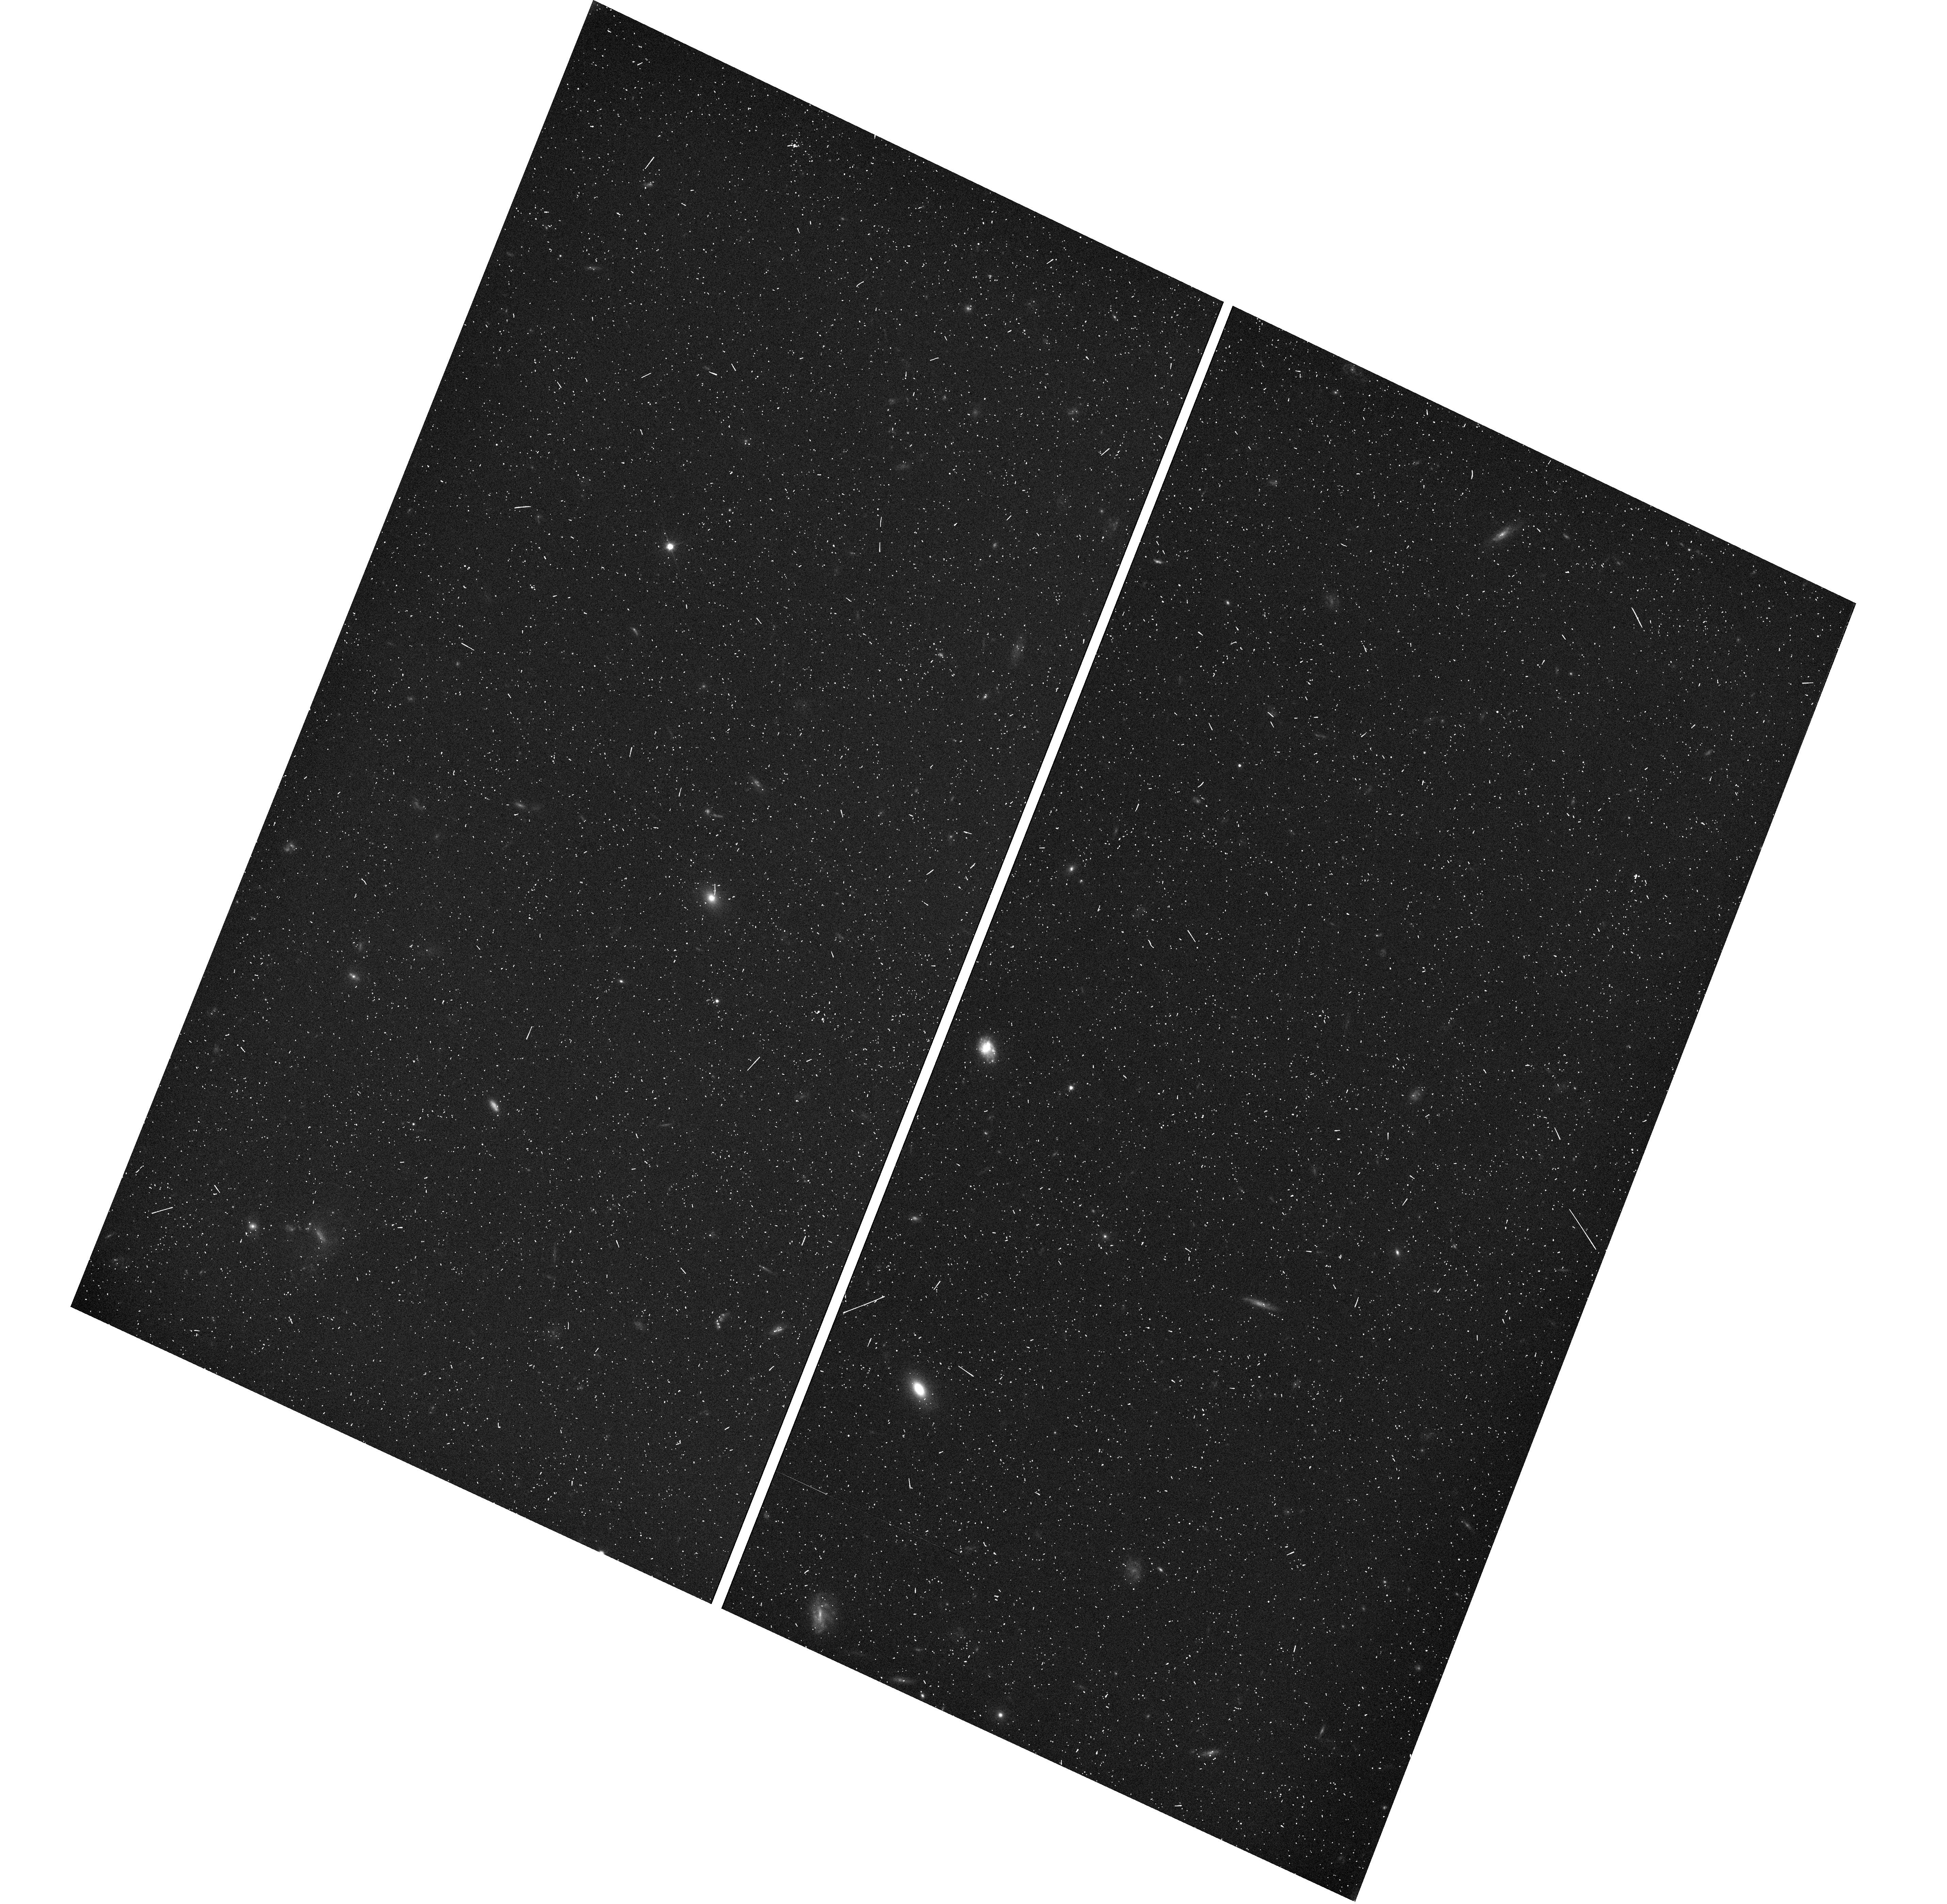
Target: GOODSN-ORI020-V4F
Instrument: WFC3/UVIS
Filter: F350LP
Exposure: 7 min
Observation ID: hst_12444_4f_wfc3_uvis_f350lp_iboi4f

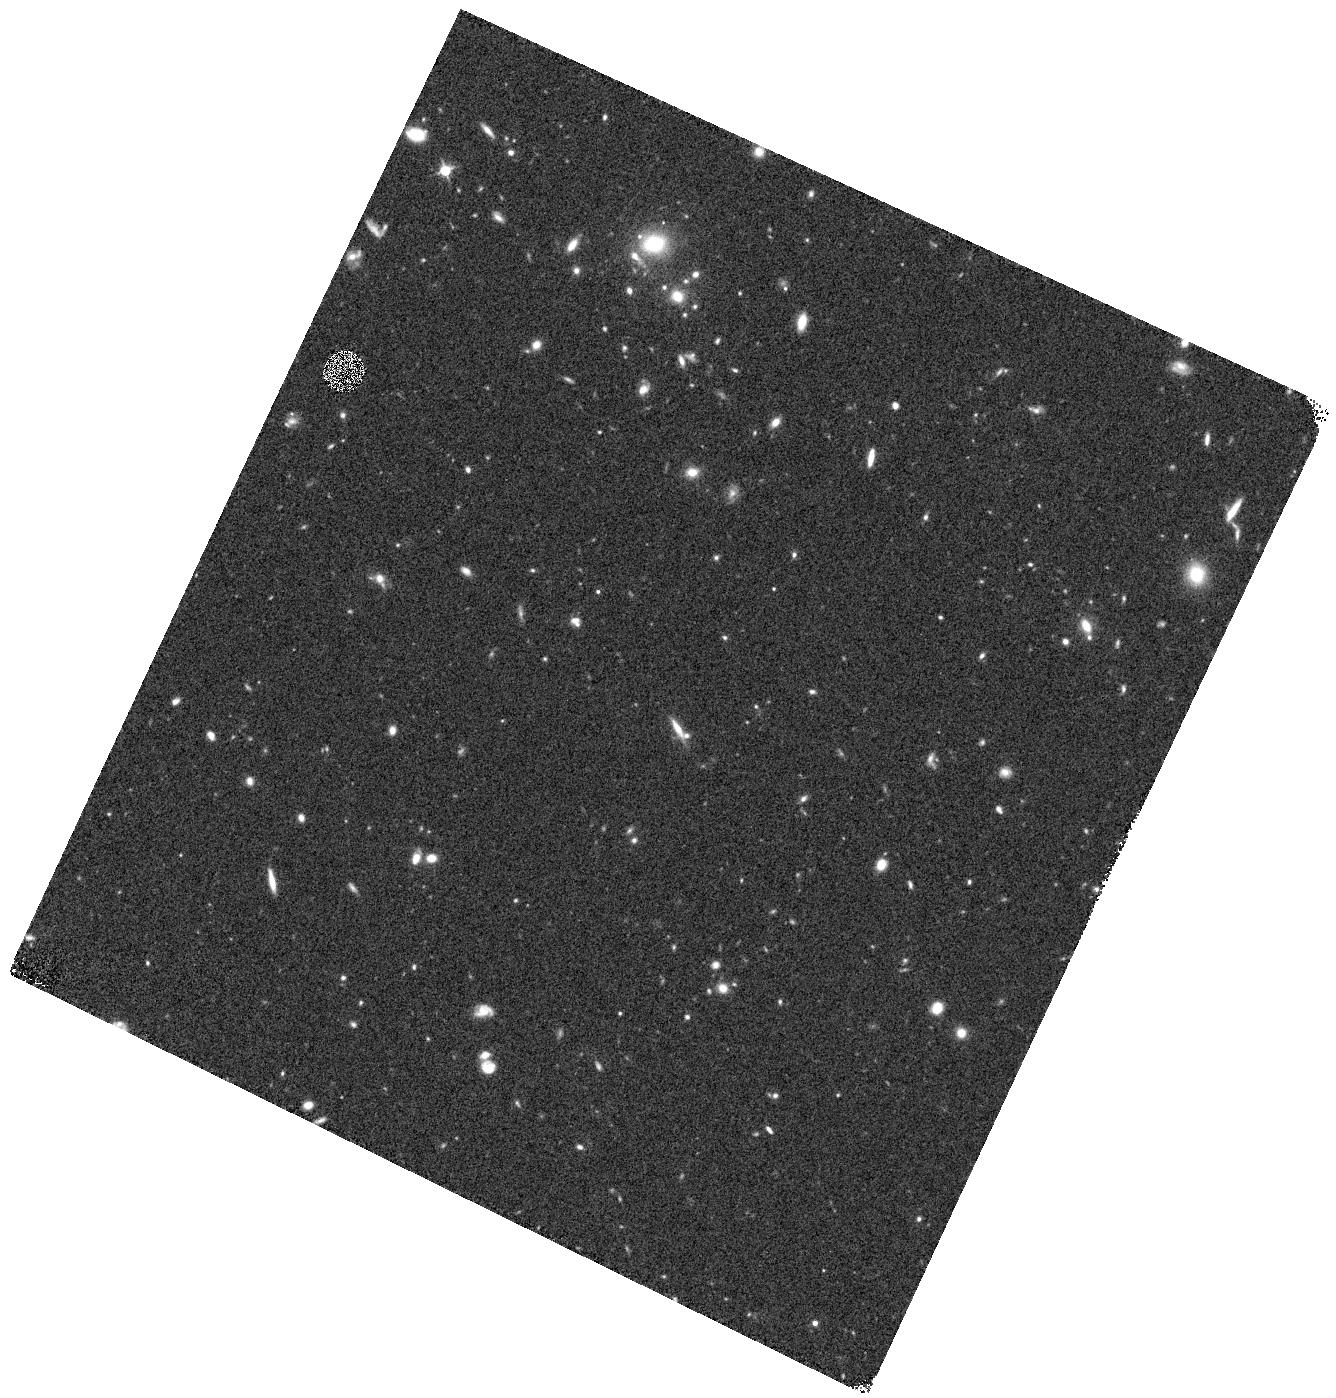
Target: GOODSN-ORI020-V4R
Instrument: WFC3/IR
Filter: F125W
Exposure: 16 min
Observation ID: hst_12444_4r_wfc3_ir_f125w_iboi4r

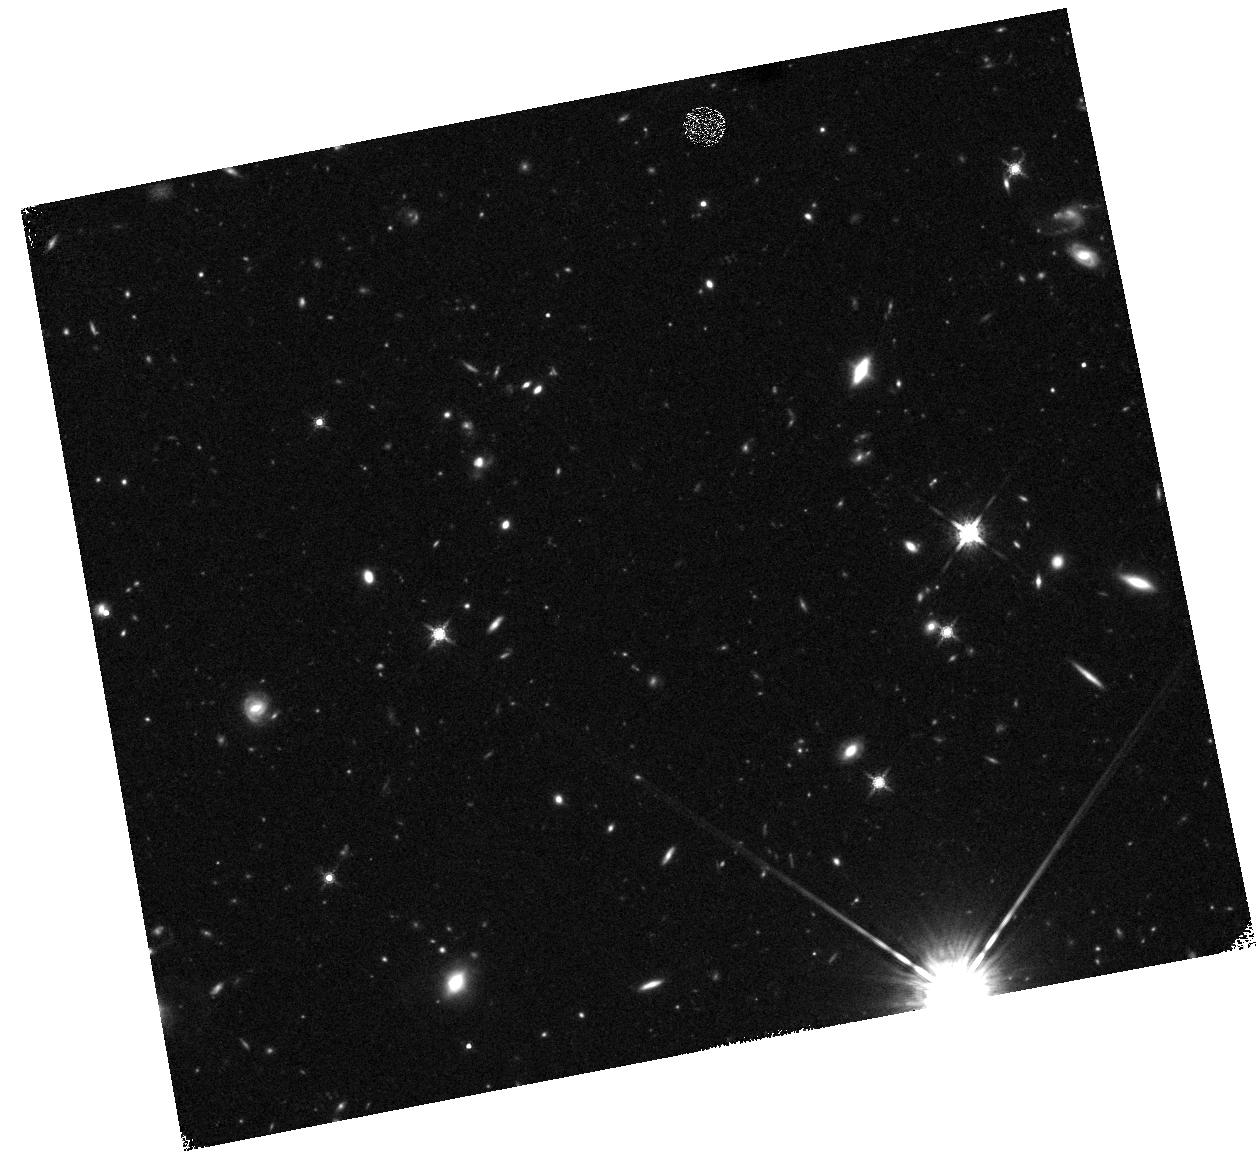
Target: GOODSN-ORI326-V5R
Instrument: WFC3/IR
Filter: F160W
Exposure: 23 min
Observation ID: hst_12444_5r_wfc3_ir_f160w_iboi5r

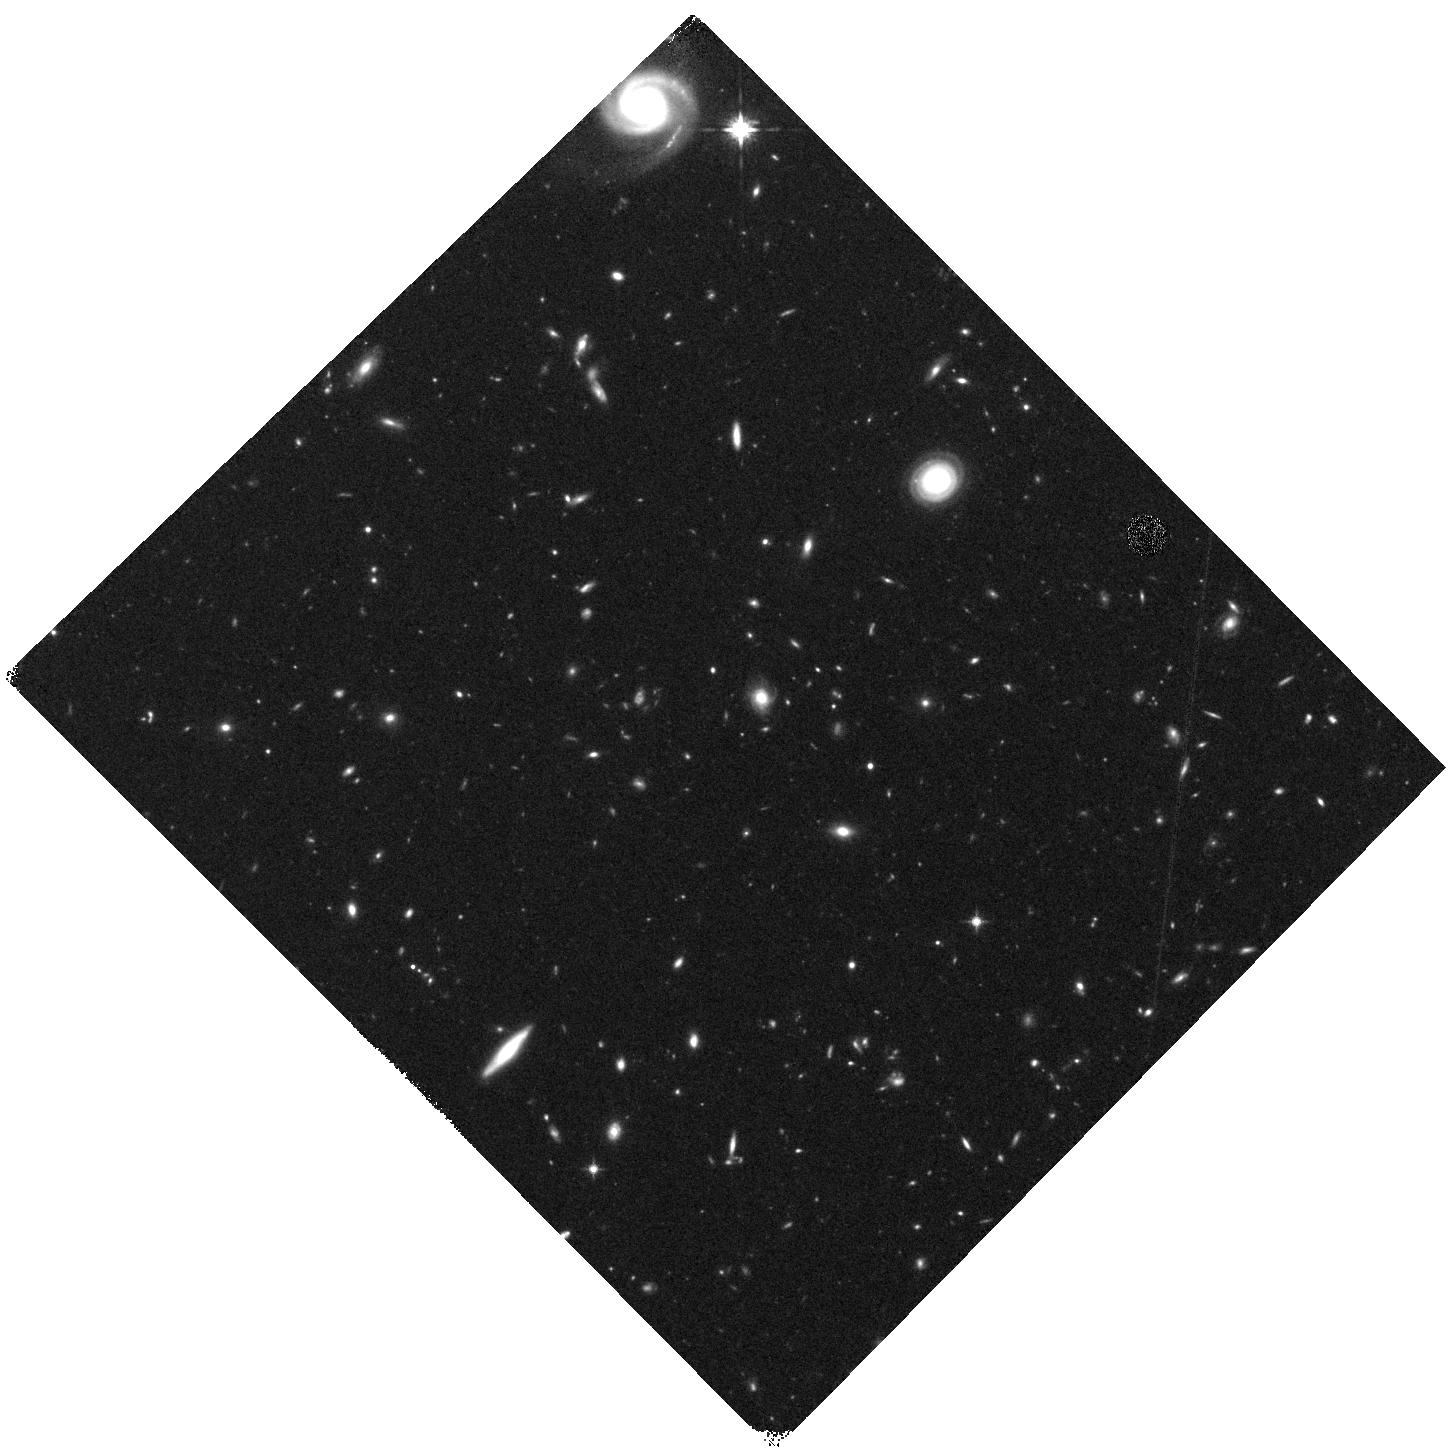
Target: GOODSN-ORI090-V6B
Instrument: WFC3/IR
Filter: F125W
Exposure: 21 min
Observation ID: hst_12444_6b_wfc3_ir_f125w_iboi6b

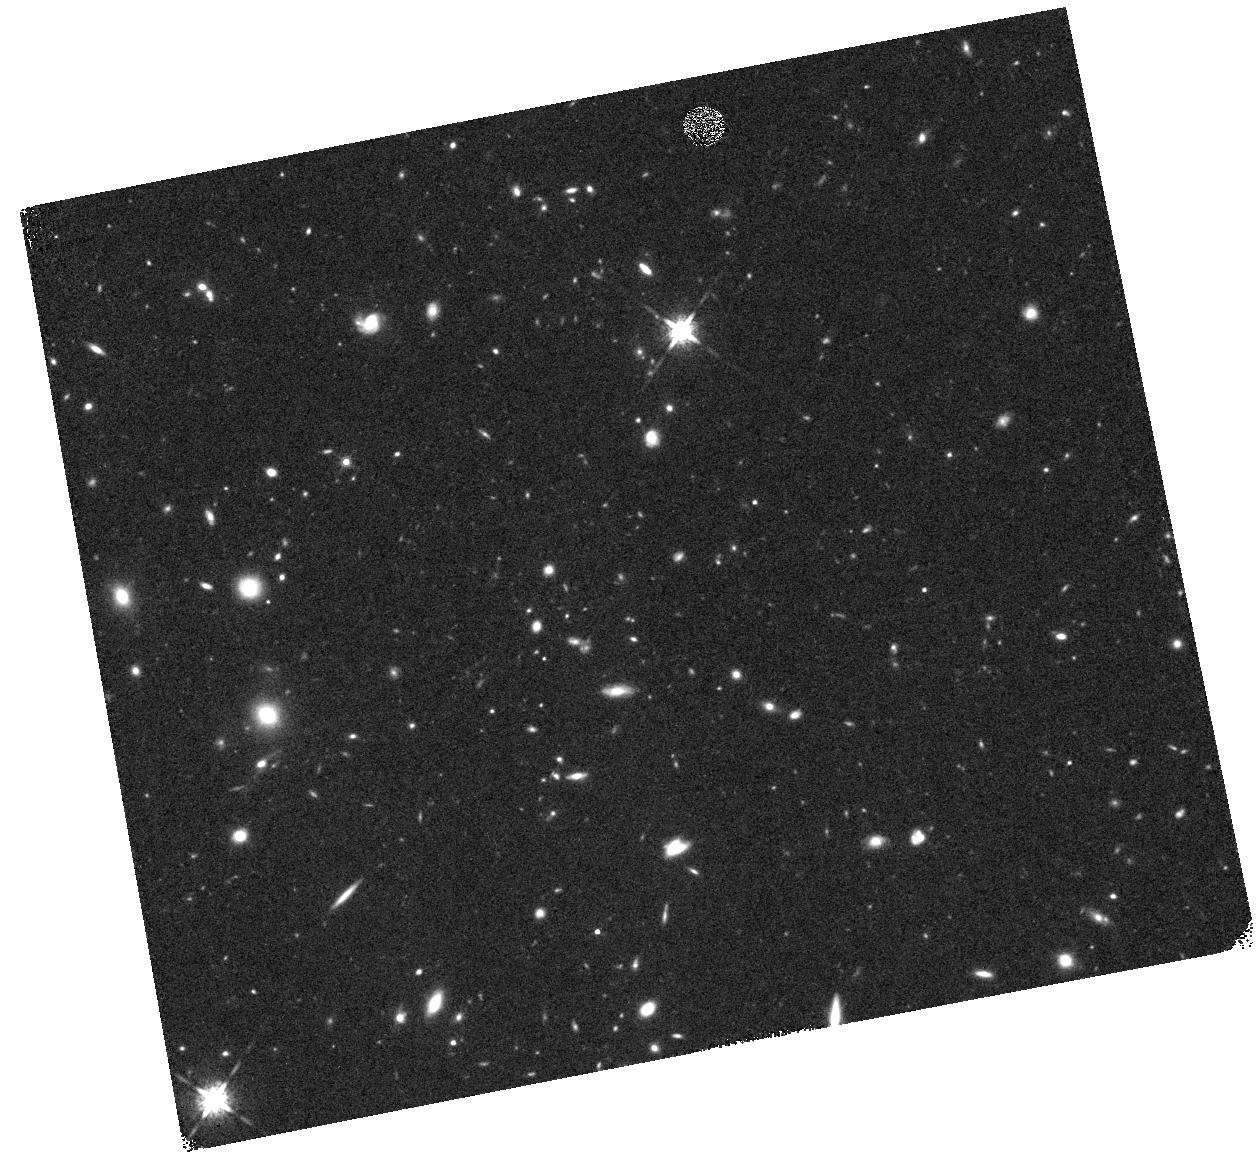
Target: GOODSN-ORI326-V5K
Instrument: WFC3/IR
Filter: F160W
Exposure: 20 min
Observation ID: hst_12444_5k_wfc3_ir_f160w_iboi5k

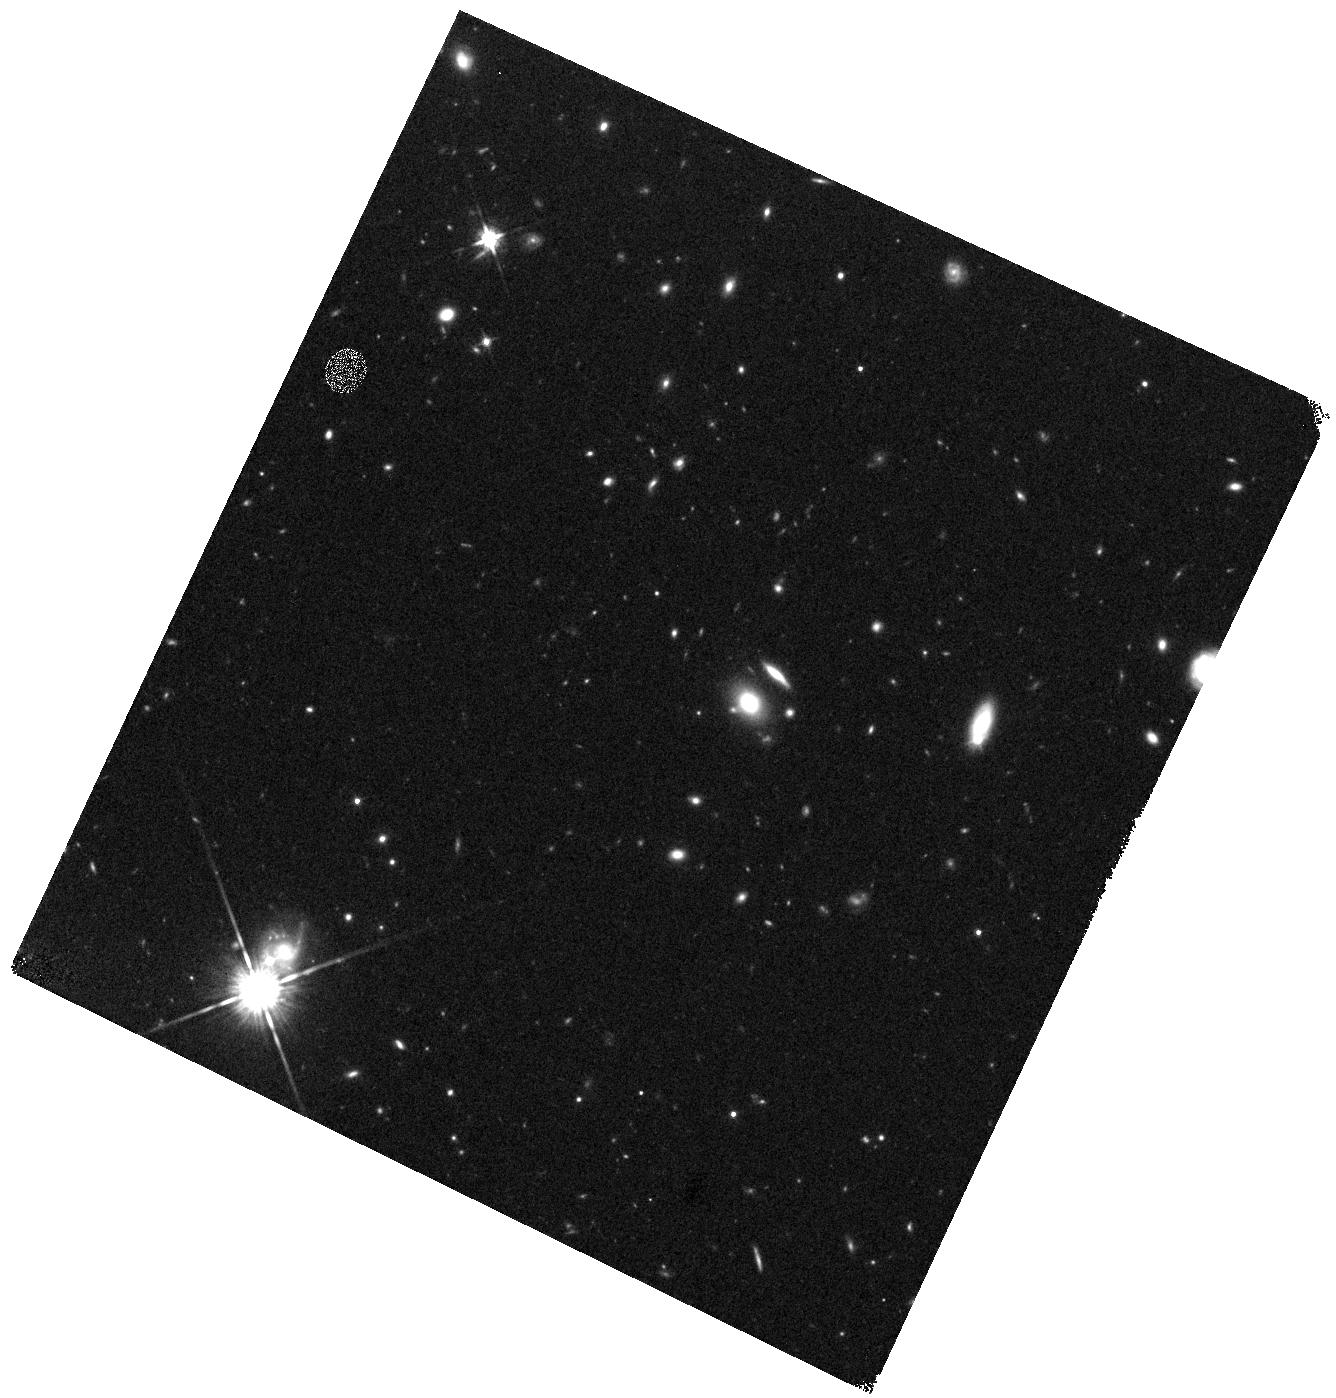
Target: GOODSN-ORI020-V4Y
Instrument: WFC3/IR
Filter: F125W
Exposure: 16 min
Observation ID: hst_12444_4y_wfc3_ir_f125w_iboi4y

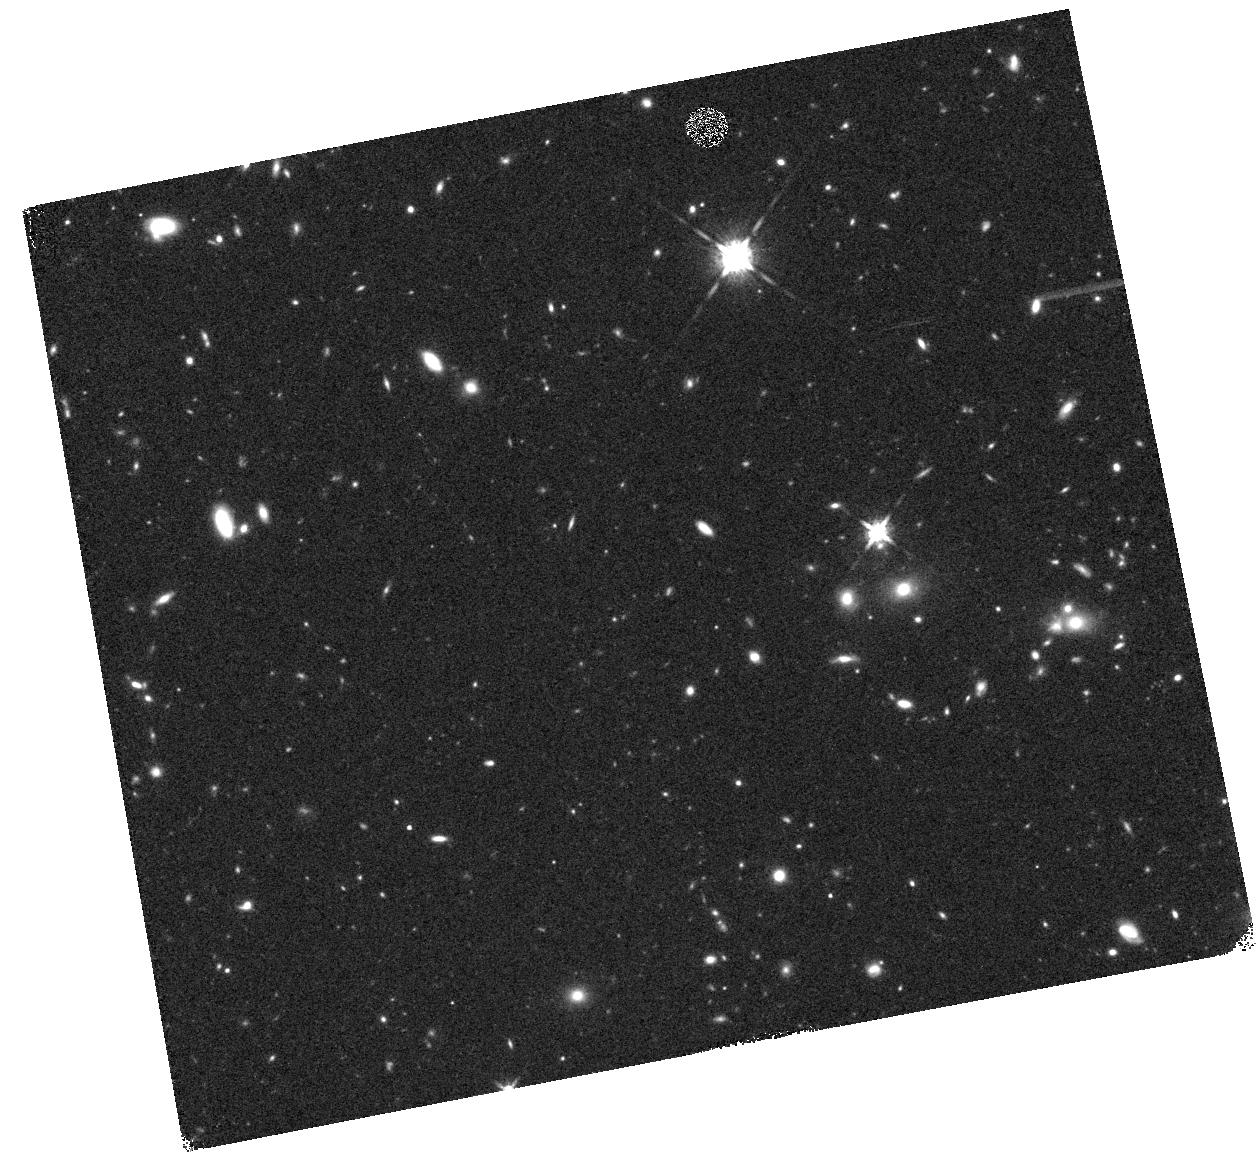
Target: GOODSN-ORI326-V5O
Instrument: WFC3/IR
Filter: F160W
Exposure: 20 min
Observation ID: hst_12444_5o_wfc3_ir_f160w_iboi5o

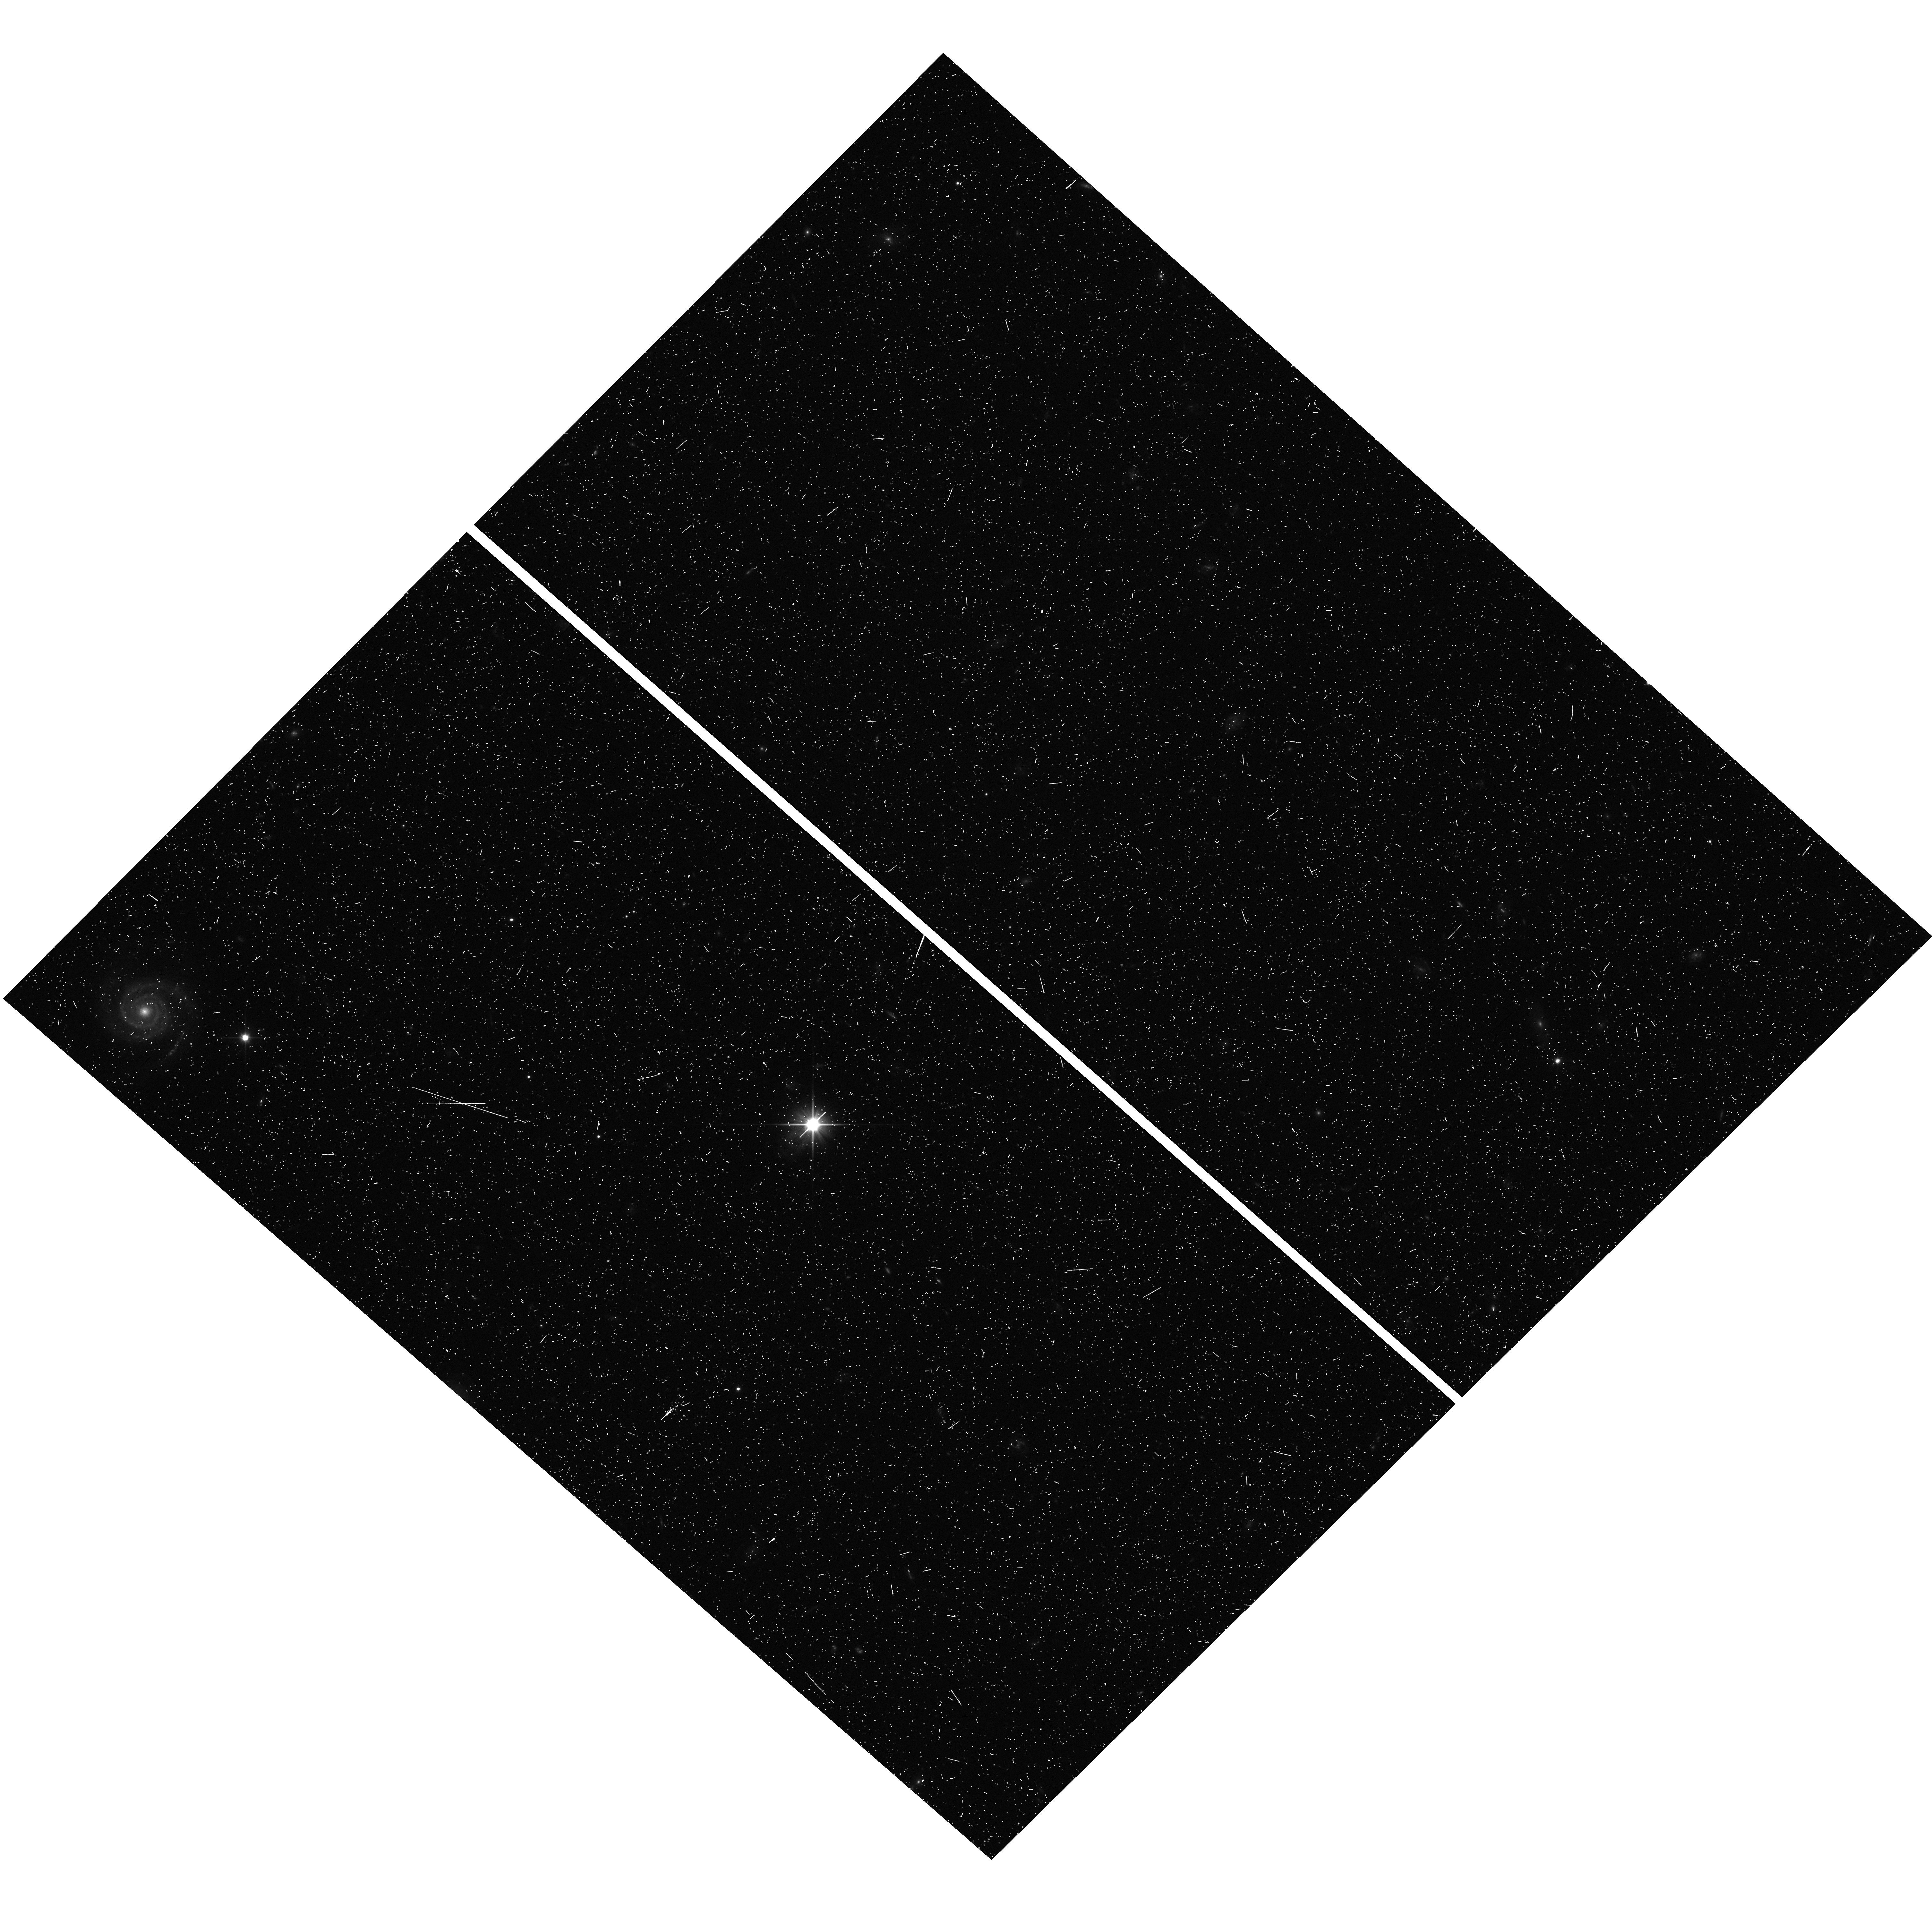
Target: GOODSN-ORI090-V6E
Instrument: WFC3/UVIS
Filter: F350LP
Exposure: 7 min
Observation ID: hst_12444_6e_wfc3_uvis_f350lp_iboi6e

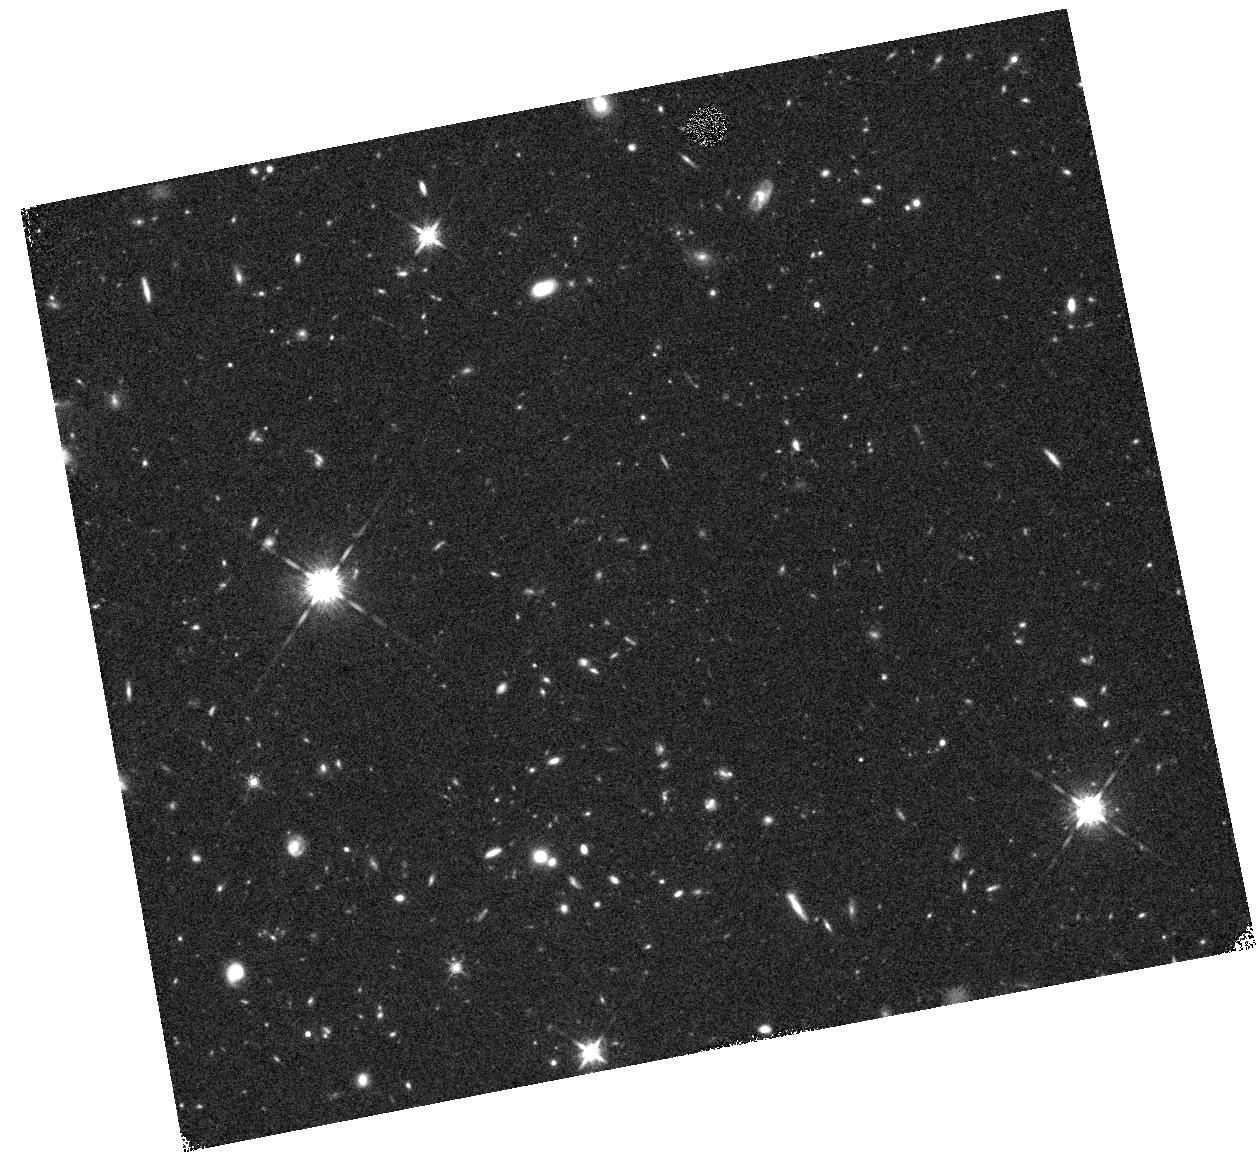
Target: GOODSN-ORI326-V5S
Instrument: WFC3/IR
Filter: F160W
Exposure: 23 min
Observation ID: hst_12444_5s_wfc3_ir_f160w_iboi5s

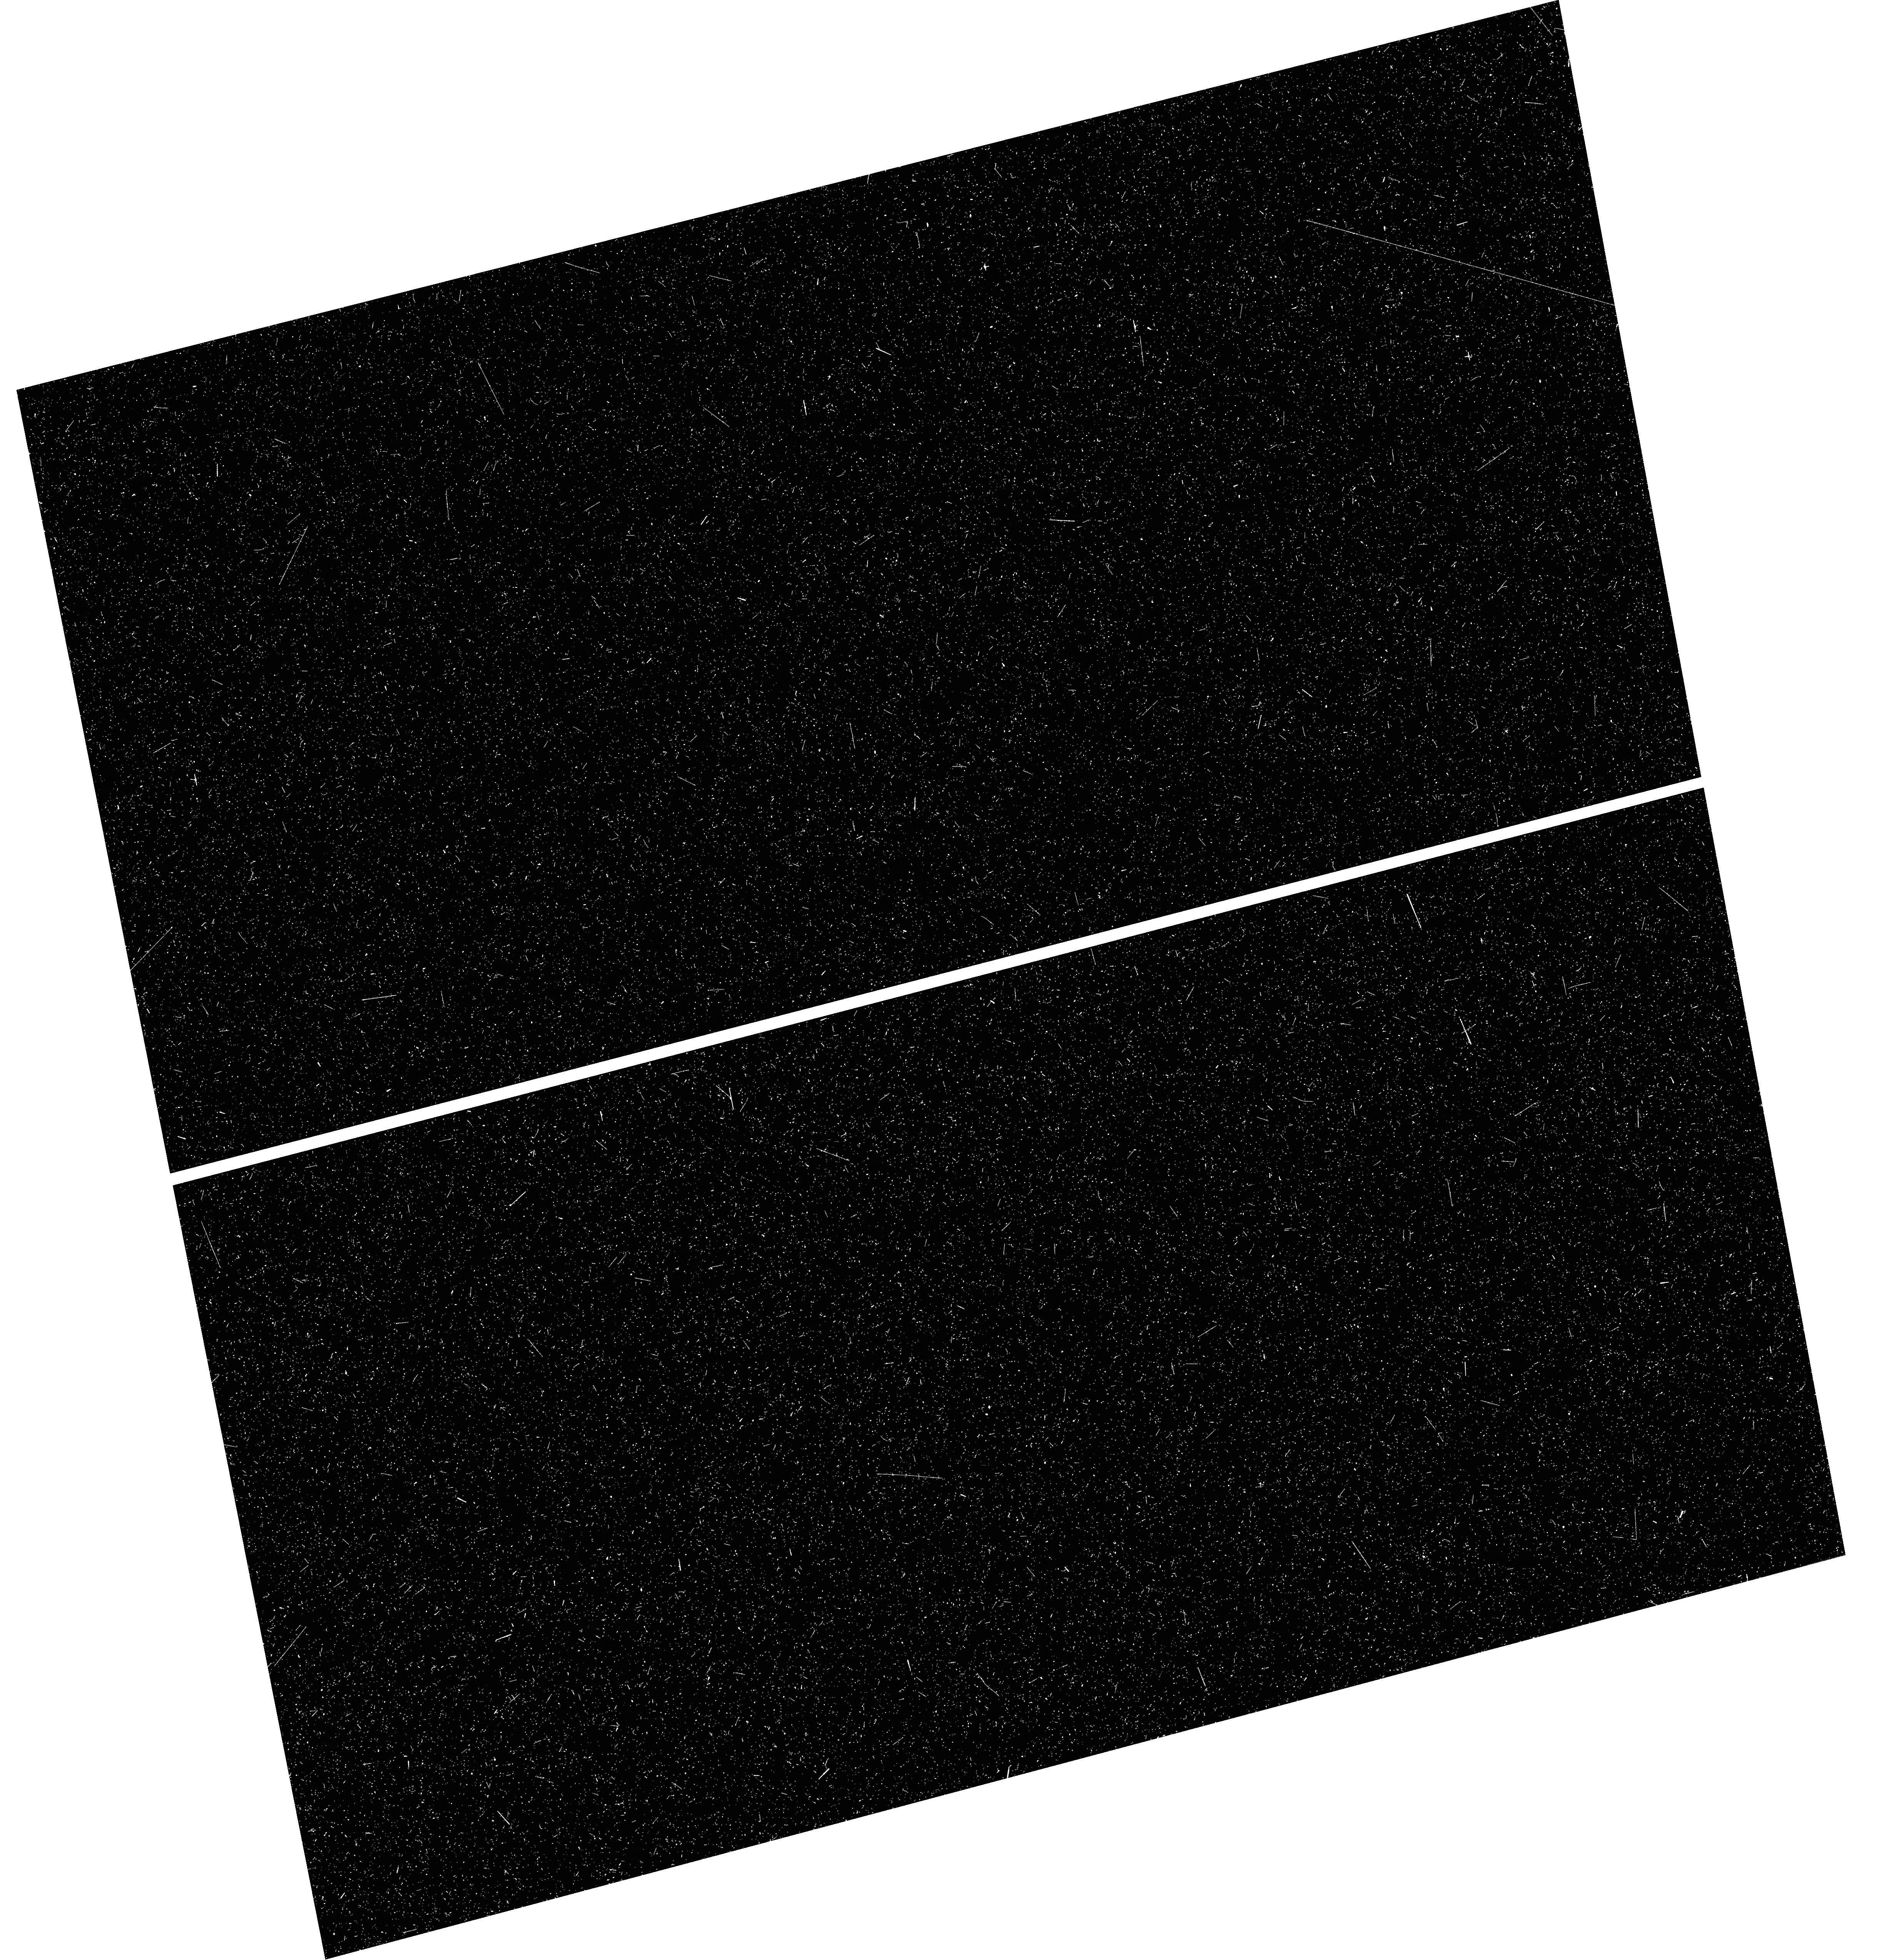
Target: GOODSN-ORI326-V5C
Instrument: WFC3/UVIS
Filter: F275W
Exposure: 25 min
Observation ID: hst_12444_5c_wfc3_uvis_f275w_iboi5c

Cosmic Assembly Near-IR Deep Extragalactic Legacy Survey -- GOODS-North Field, Middle Visits of SNe Search (PI: Faber, Sandra M.)

The Cosmic Assembly Near-IR Deep Extragalactic Legacy Survey (CANDELS) is designed to document the ﬁrst third of galactic evolution from z = 8 to 1.5 via deep imaging of more than 250, 000 galaxies with WFC3/IR and ACS. It will also find the first Type Ia SNe beyond z > 1.5 and establish their accuracy as standard candles for cosmology. Five premier multi-wavelength sky regions selected from the Spitzer Extragalactic Deep Survey (SEDS) provide complementary IRAC imaging data down to 26.5 AB mag, a unique resource for stellar masses at all redshifts. The use of ﬁve widely separated ﬁelds mitigates cosmic variance and yields statistically robust and complete samples of galaxies down to 10^9 solar masses out to z ~ 8. The program merges two originally separate MCT proposals. The Faber program incorporates a “Wide” imaging survey in three separate fields to ~2 orbit depth over ~0.2 sq. degrees, plus a “Deep” imaging survey to ~12 orbit depth in the two GOODS regions over ~0.04 sq. degrees. When combined with ultra-deep imaging from the Hubble Ultradeep Field program (GO 11563), the result is a three-tiered strategy that efﬁciently samples both bright/rare and faint/common extragalactic objects. The Ferguson program adds an extensive high-redshift Type Ia SNe search, plus ultraviolet "daytime" UVIS exposures in GOODS-N to exploit the CVZ opportunity in that field. This program, GO 12060, is part of the GOODS-S Deep survey. Special Deep science highlights include: * Detection and counts of early galaxies to z ~ 7-8 as revealed by red-sensitive WFC3-IR images beyond the Lya break - Measurement of the luminosity function of infant galaxies down to 10^9 solar masses out to z = 7-8 - Measurement of the faint-end LF slope to assess the contribution of faint galaxies to cosmic reionization * The physics of early star formation - Propertes of the earliest star-forming regions -- sizes, star-formation rates, stellar masses and radiation densities, dust contents - In concert with Spitzer/IRAC data, measurement of the key relation between star-formation rate and stellar mass -- what set the rate of early star formation in galaxies? - When did star-formation begin to slow down? In what types of objects? Why? * Structural properties, stellar masses, and environments of the earliest identifiable non-QSO AGN as revealed by WFC3-IR * Structure of highly reddened, dust-obscured galaxies * Deep imaging of the outer envelopes of galaxies - Evidence for galaxy-galaxy interactions; counts of merging galaxies - Growth of the outer envelopes and evolution of structure of spheroidal galaxies * Search for Type Ia SNe to z ~ 2 exploiting the long-wavelength J and H sensitivity of WFC3-IR. The first comprehensive search for Type Ia's at these large distances and early epochs.